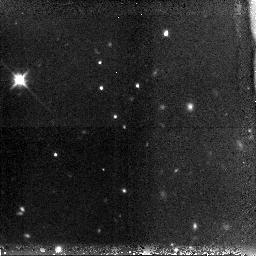
Target: GRB-060116. Instrument: NICMOS/NIC3. Filter: F160W. Exposure: 38 min. Observation ID: n9ln01010

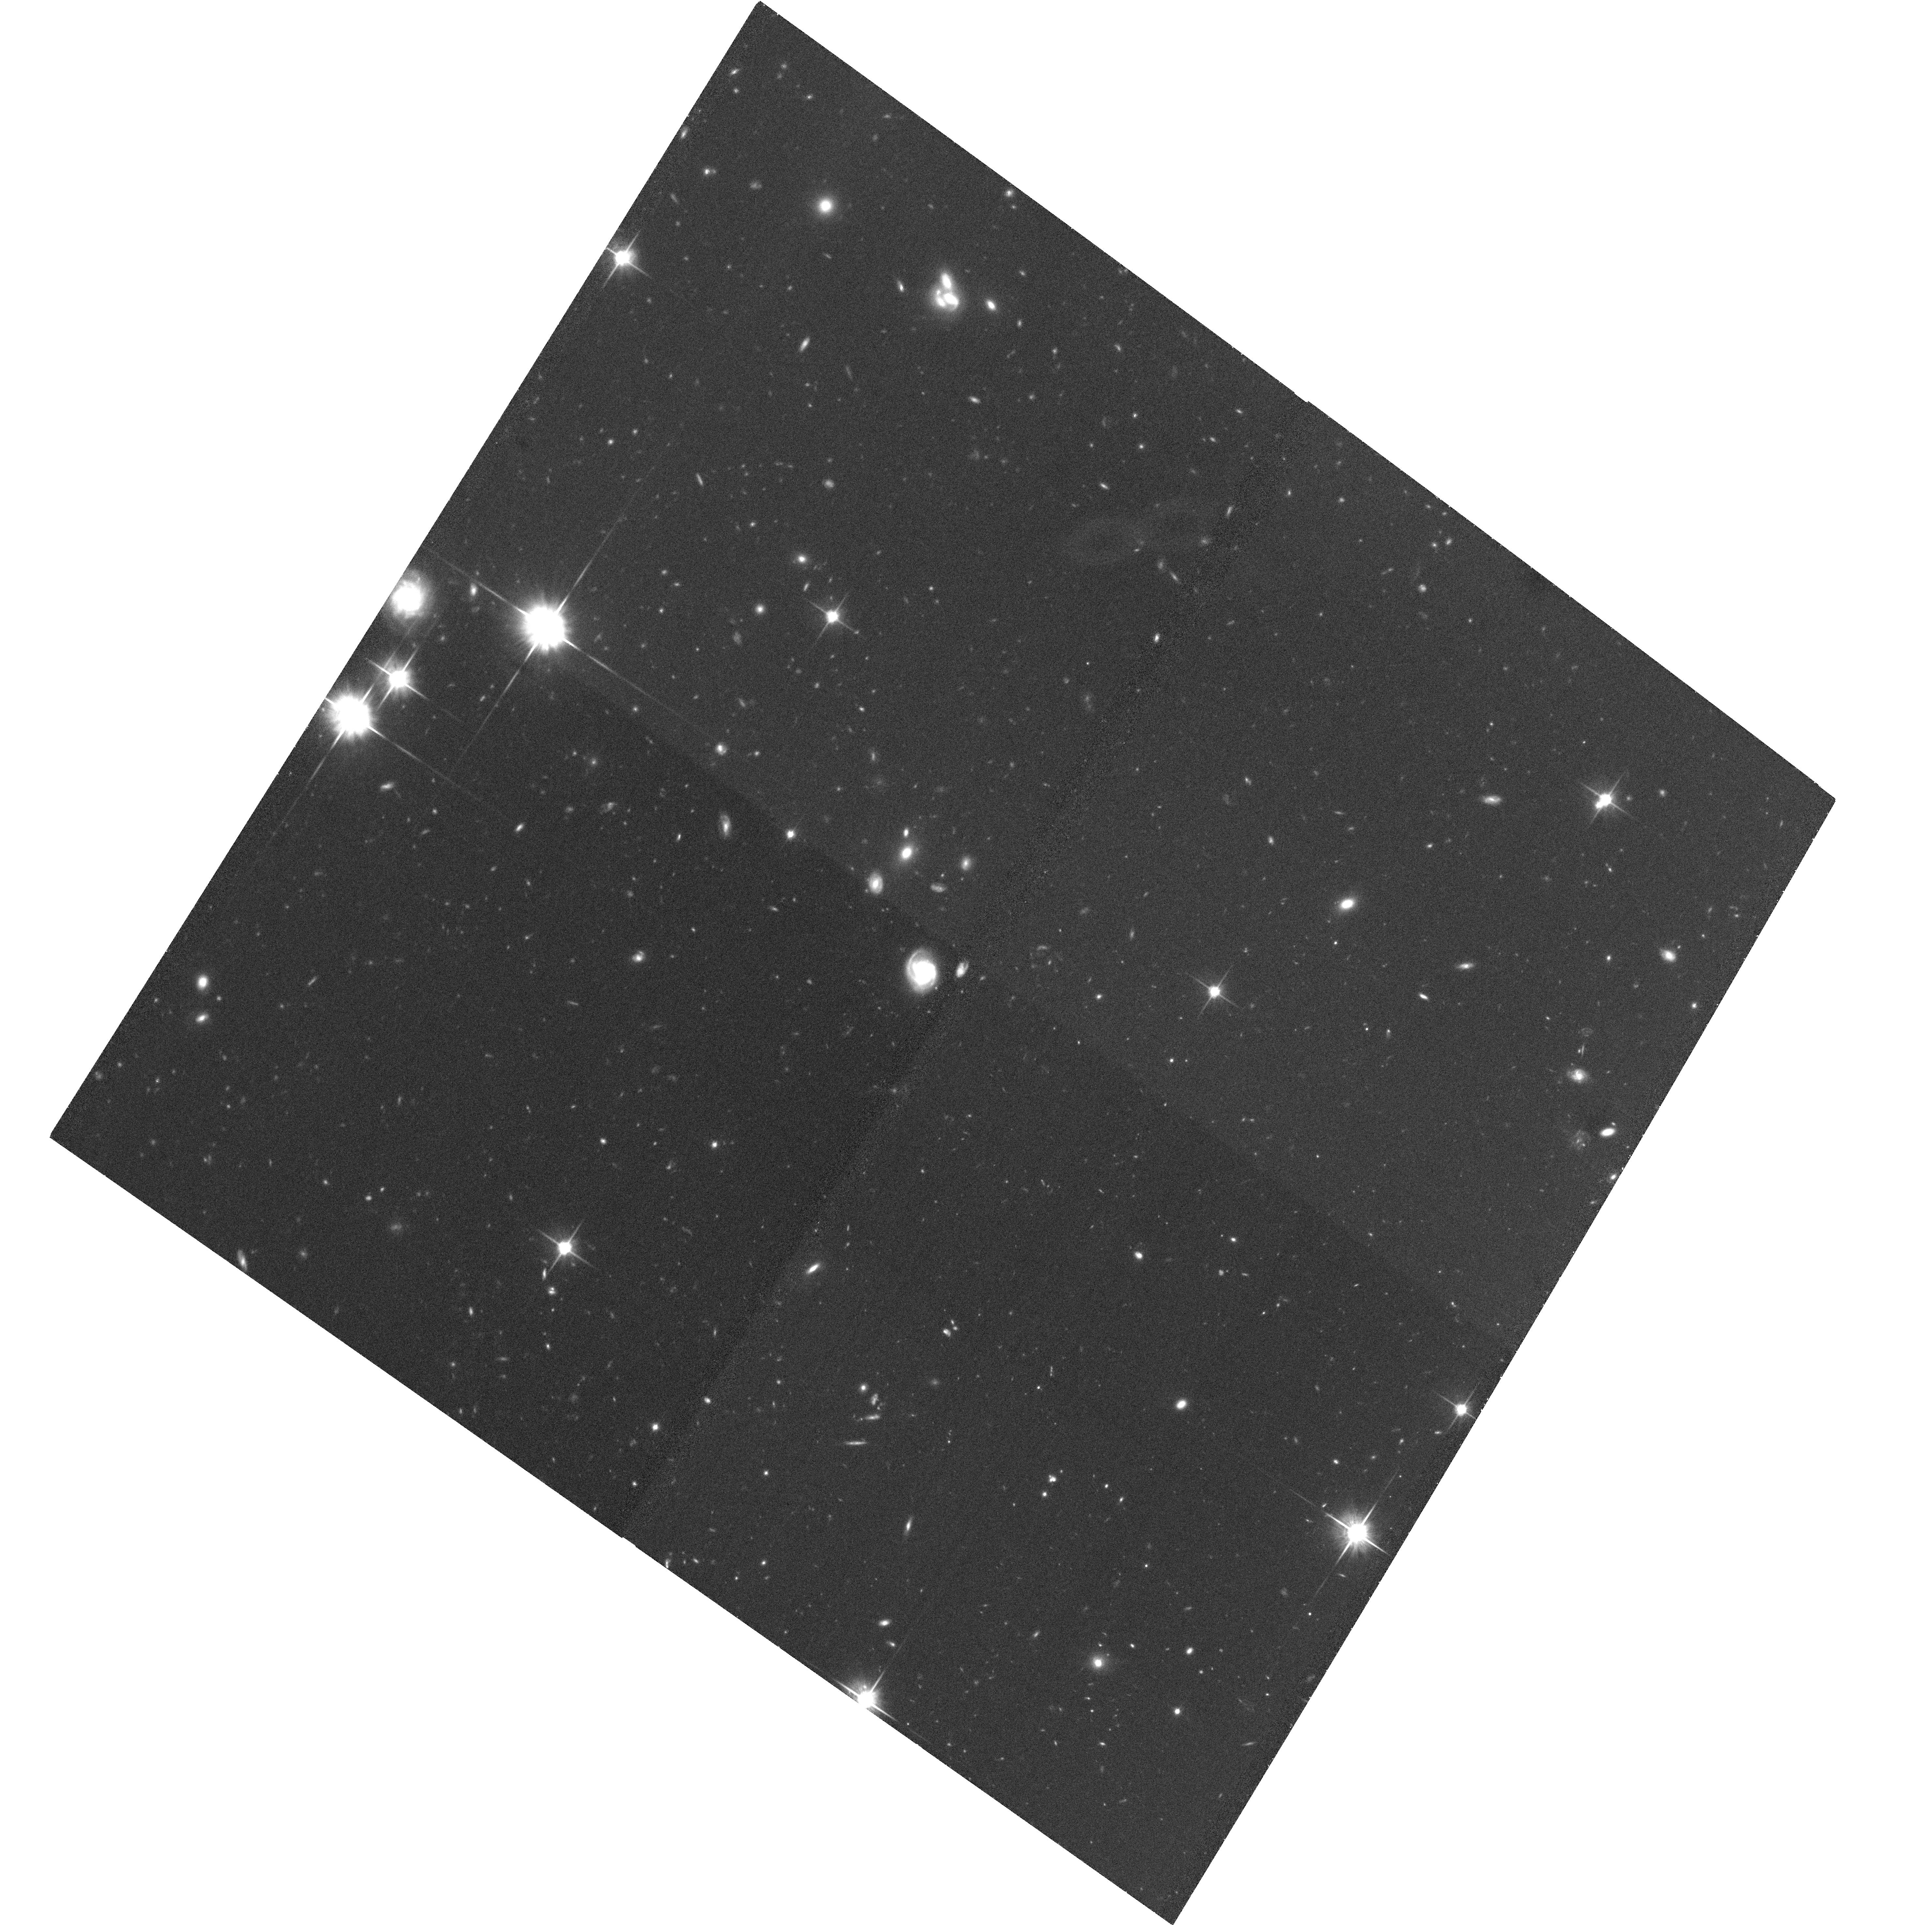
Target: GRB060121-OPT. Instrument: ACS/WFC. Filter: F814W. Exposure: 1.2 h. Observation ID: hst_10633_63_acs_wfc_f814w_j9ln63

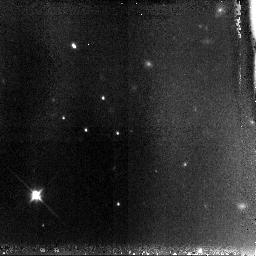
Target: GRB-060116. Instrument: NICMOS/NIC3. Filter: F110W. Exposure: 1.4 h. Observation ID: n9ln51010

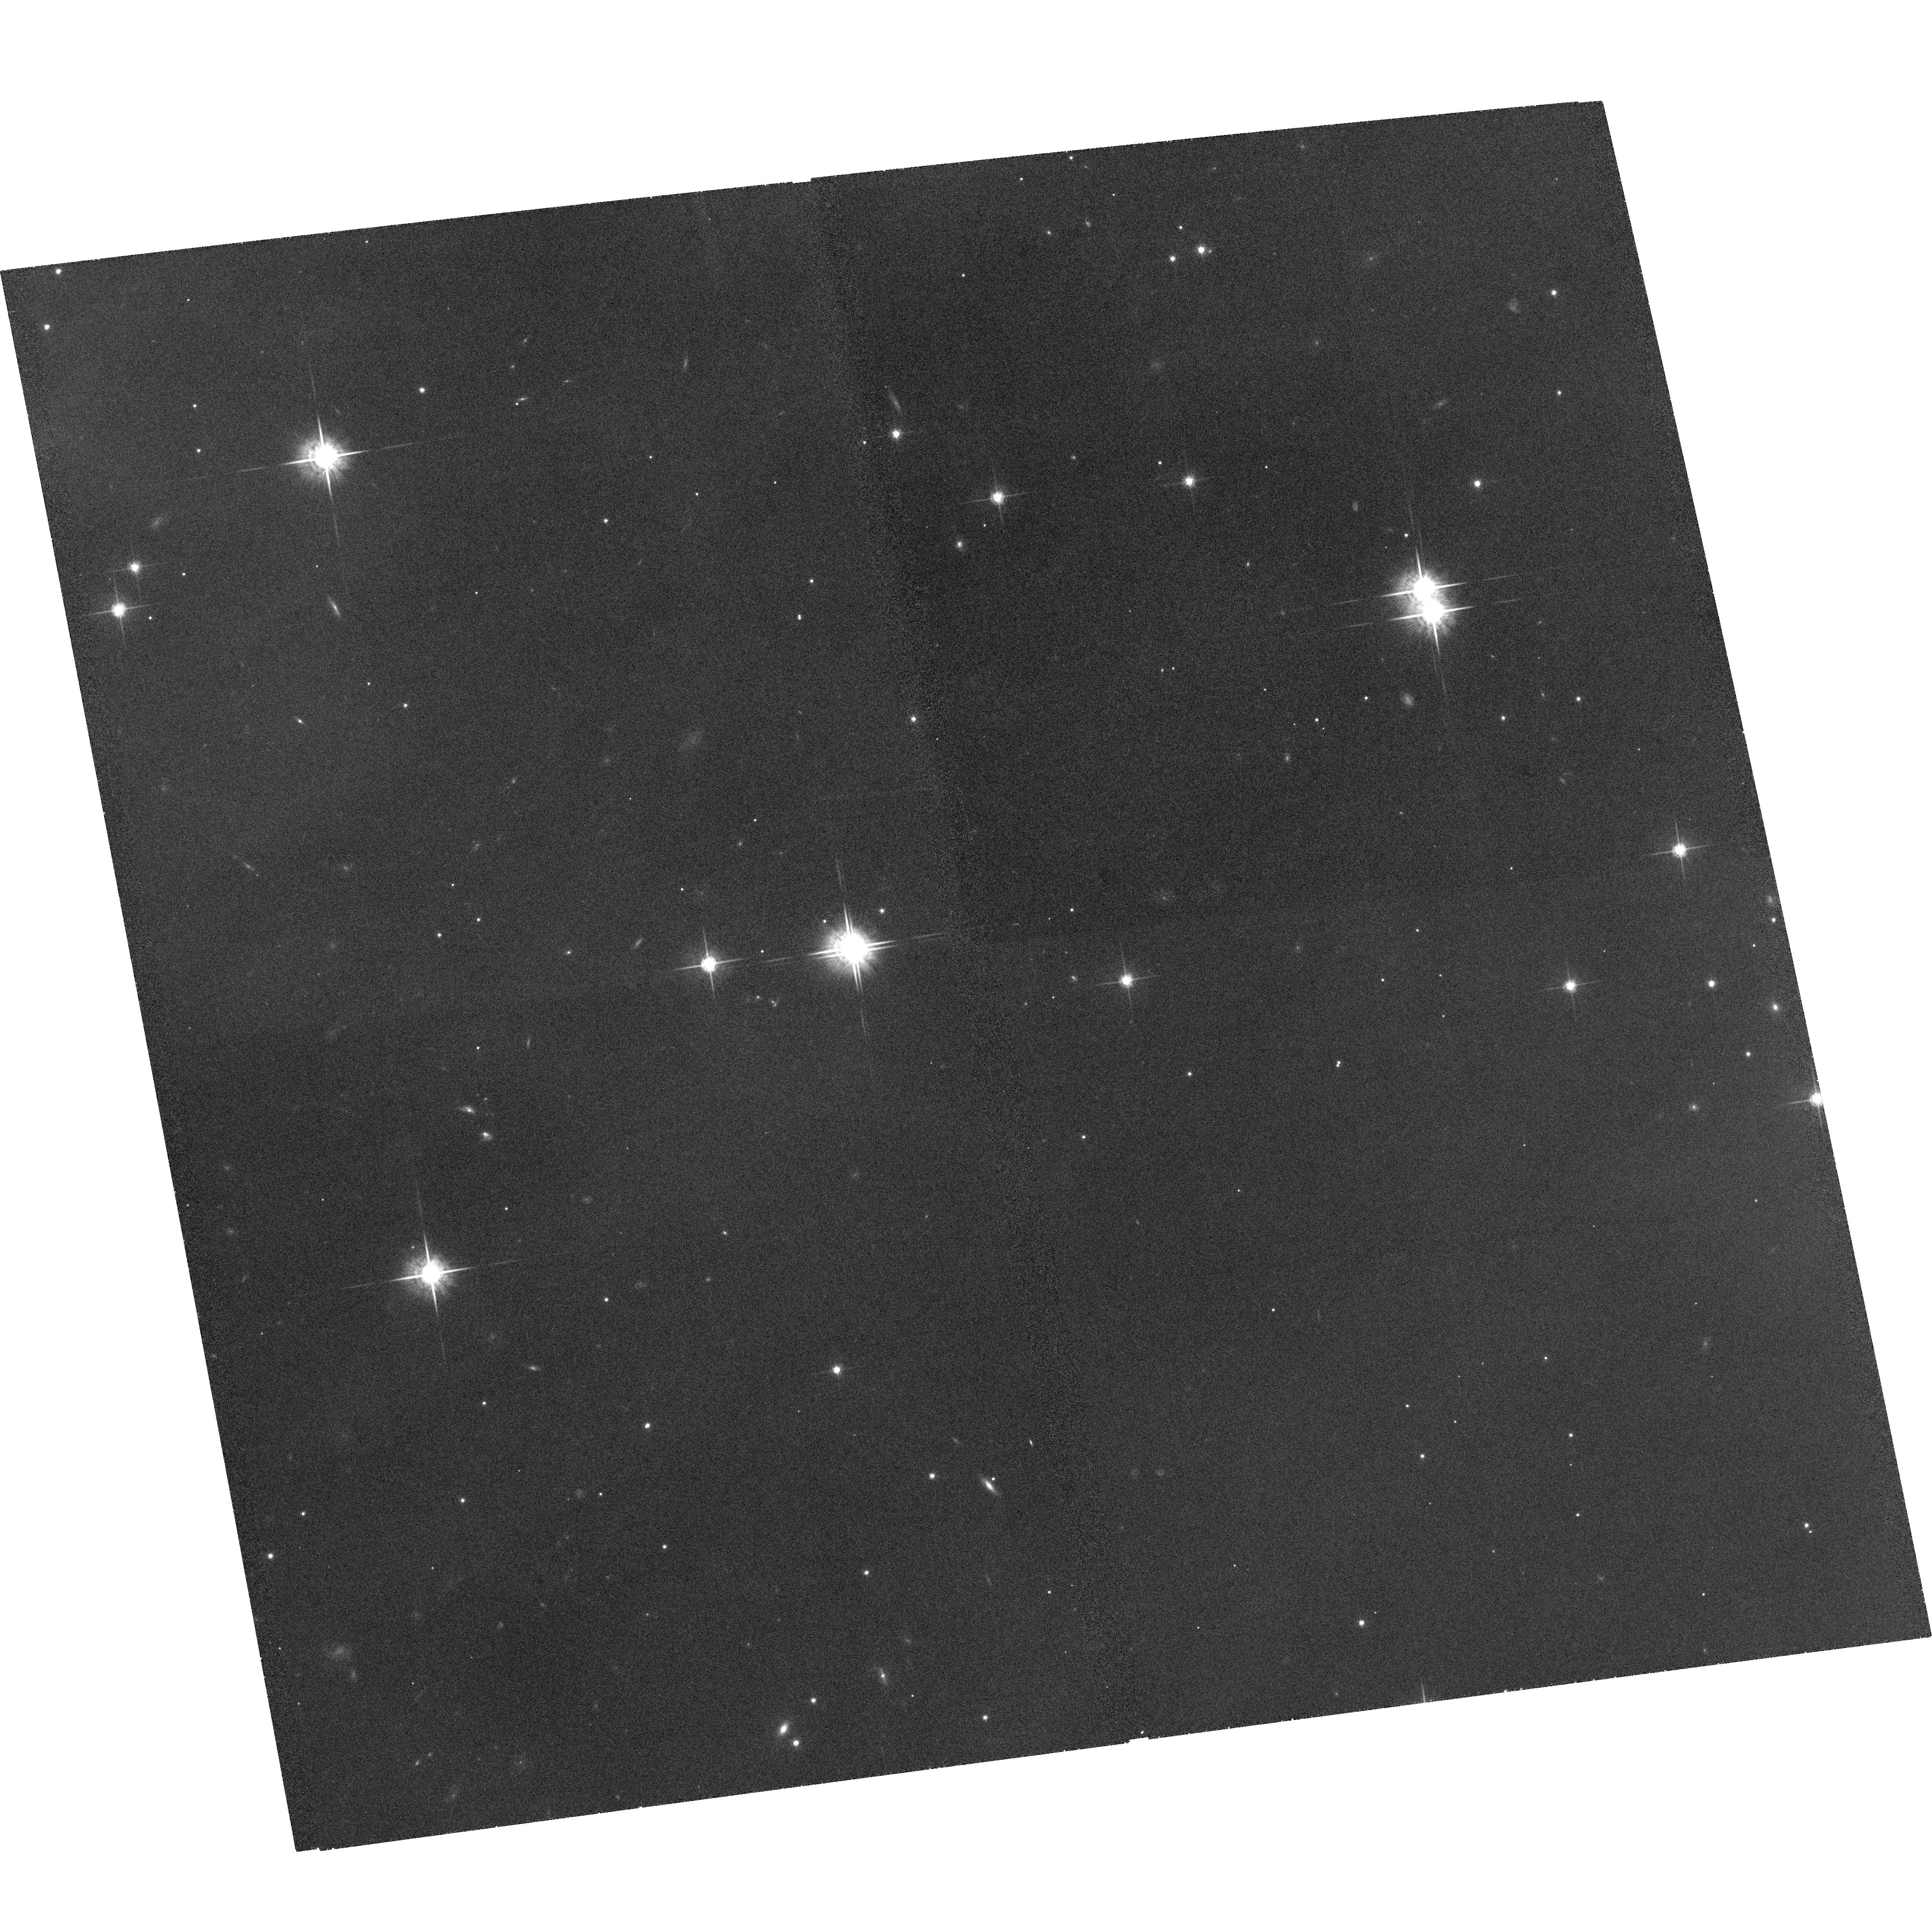
Target: GRB-060116. Instrument: ACS/WFC. Filter: F775W. Exposure: 1.2 h. Observation ID: hst_10633_54_acs_wfc_f775w_j9ln54

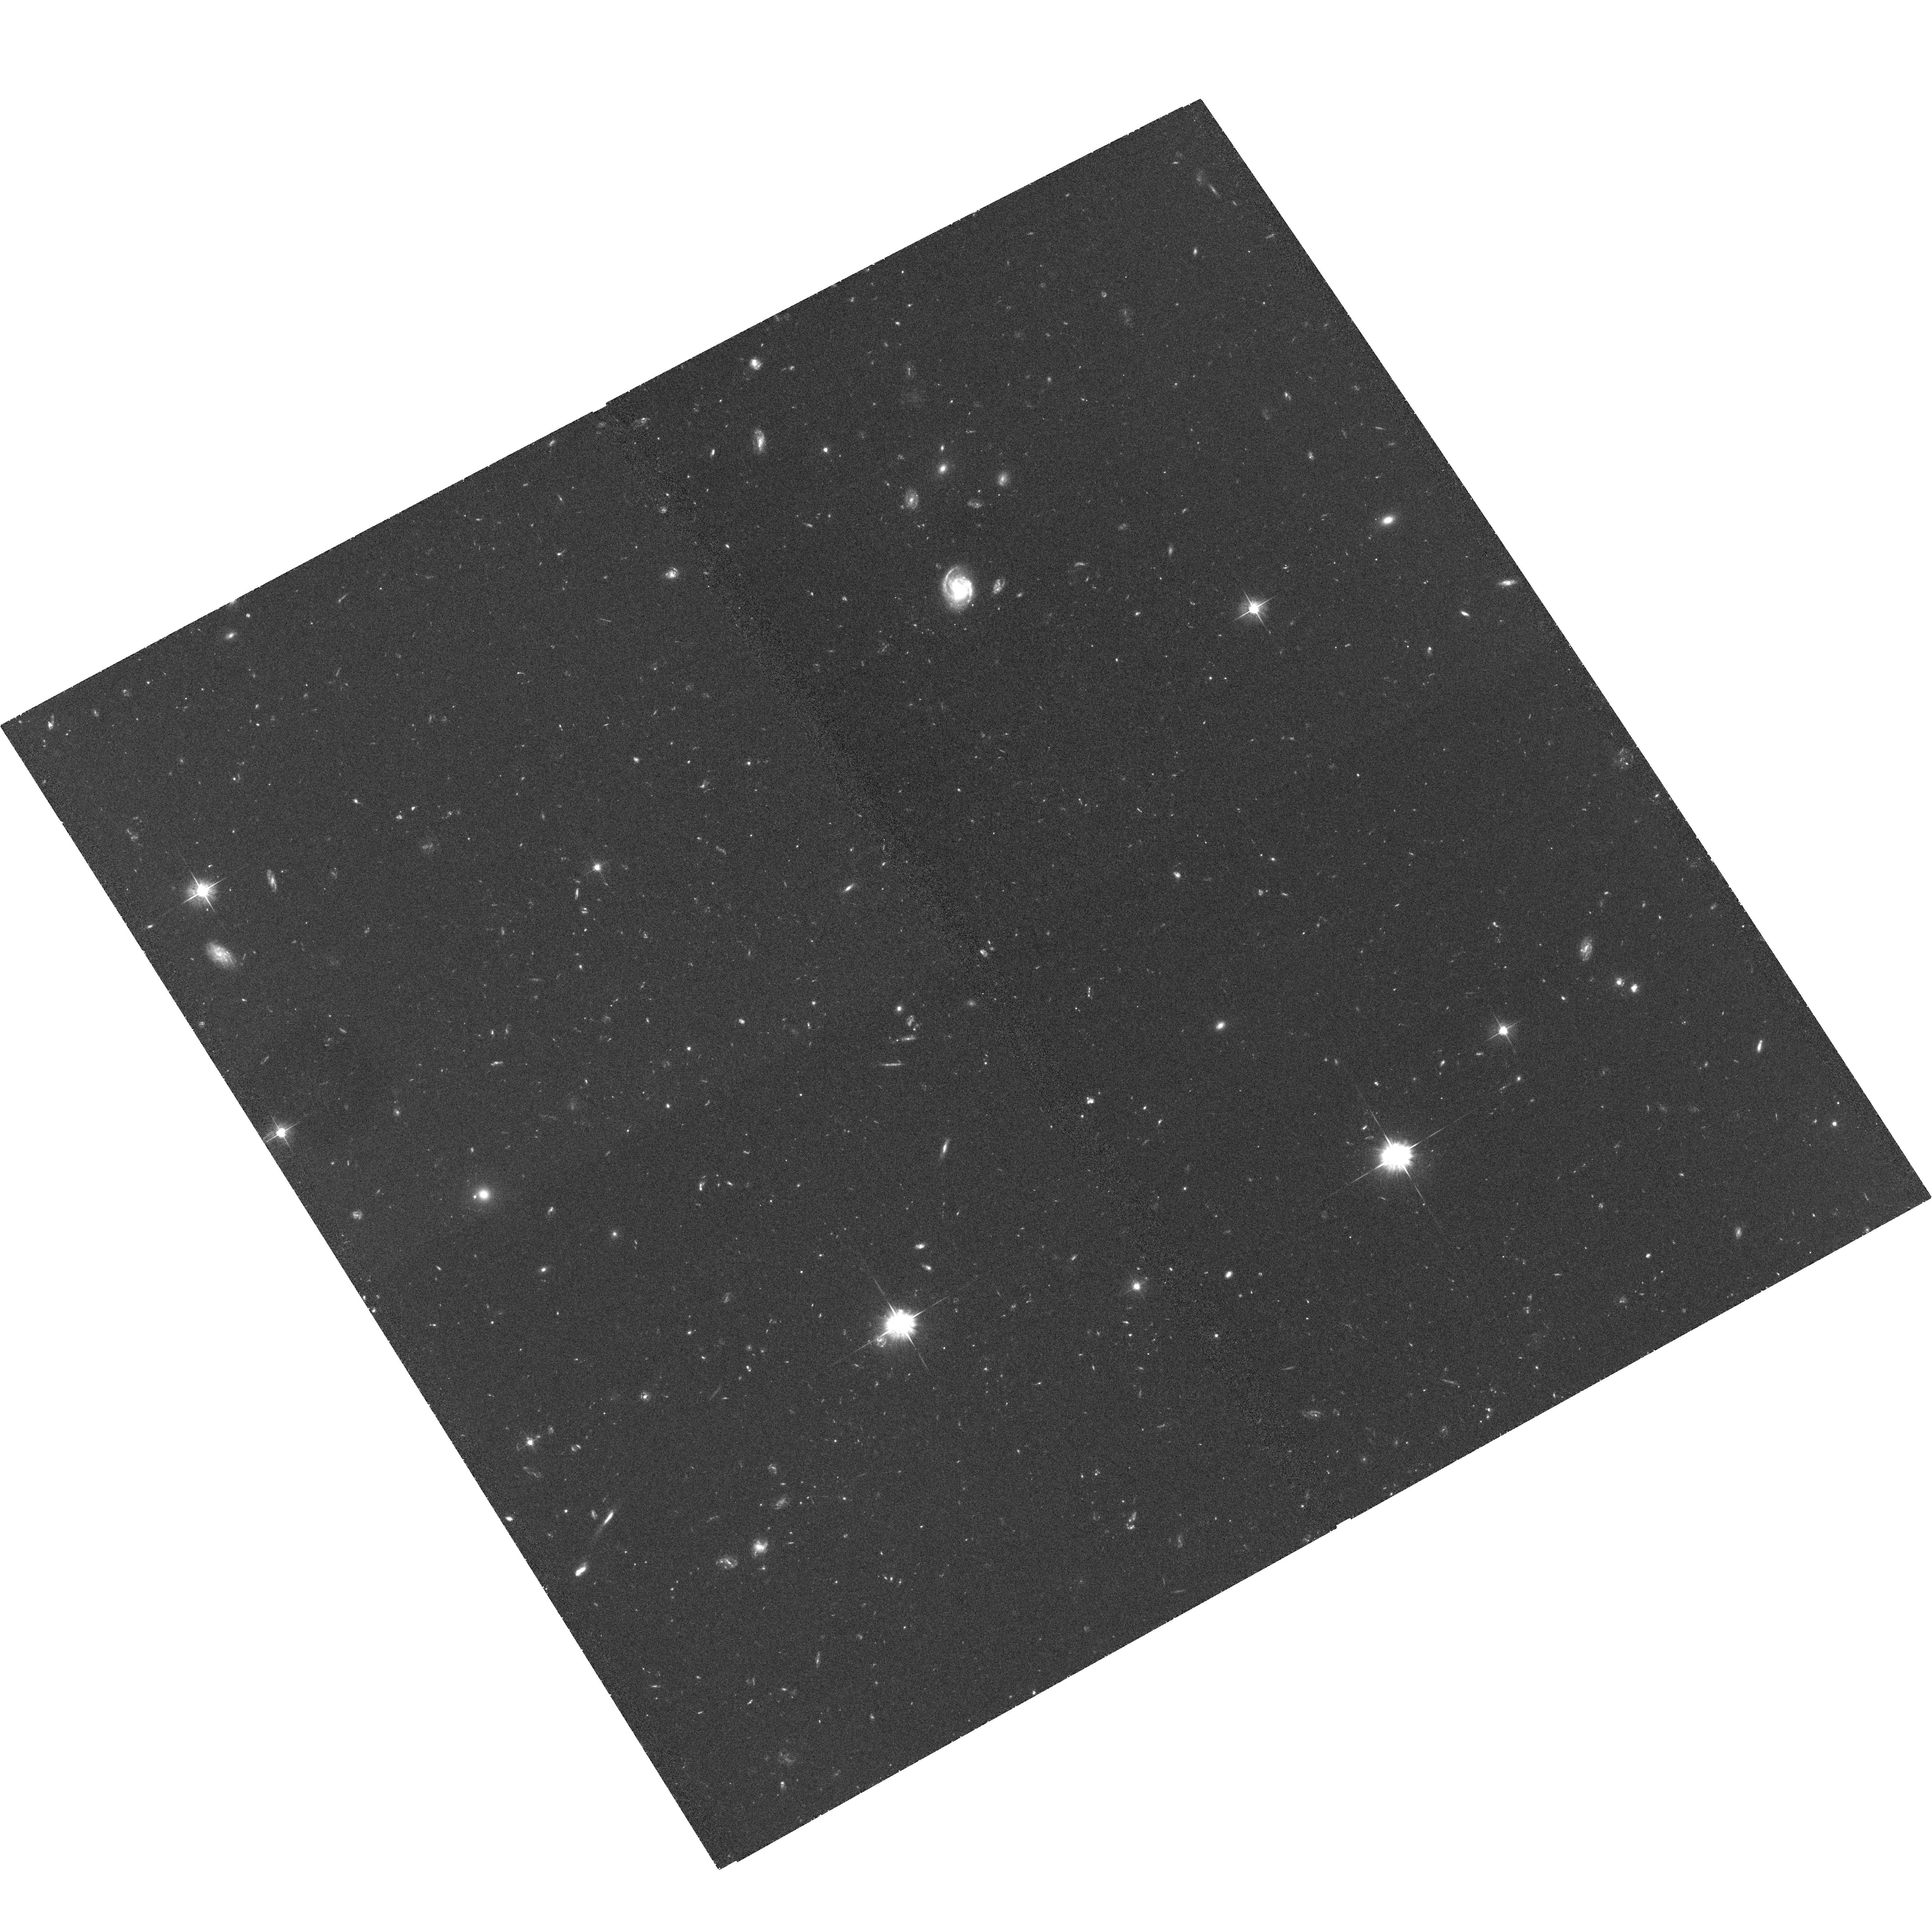
Target: GRB060121-OPT. Instrument: ACS/WFC. Filter: F555W. Exposure: 2.7 h. Observation ID: hst_10633_62_acs_wfc_f555w_j9ln62

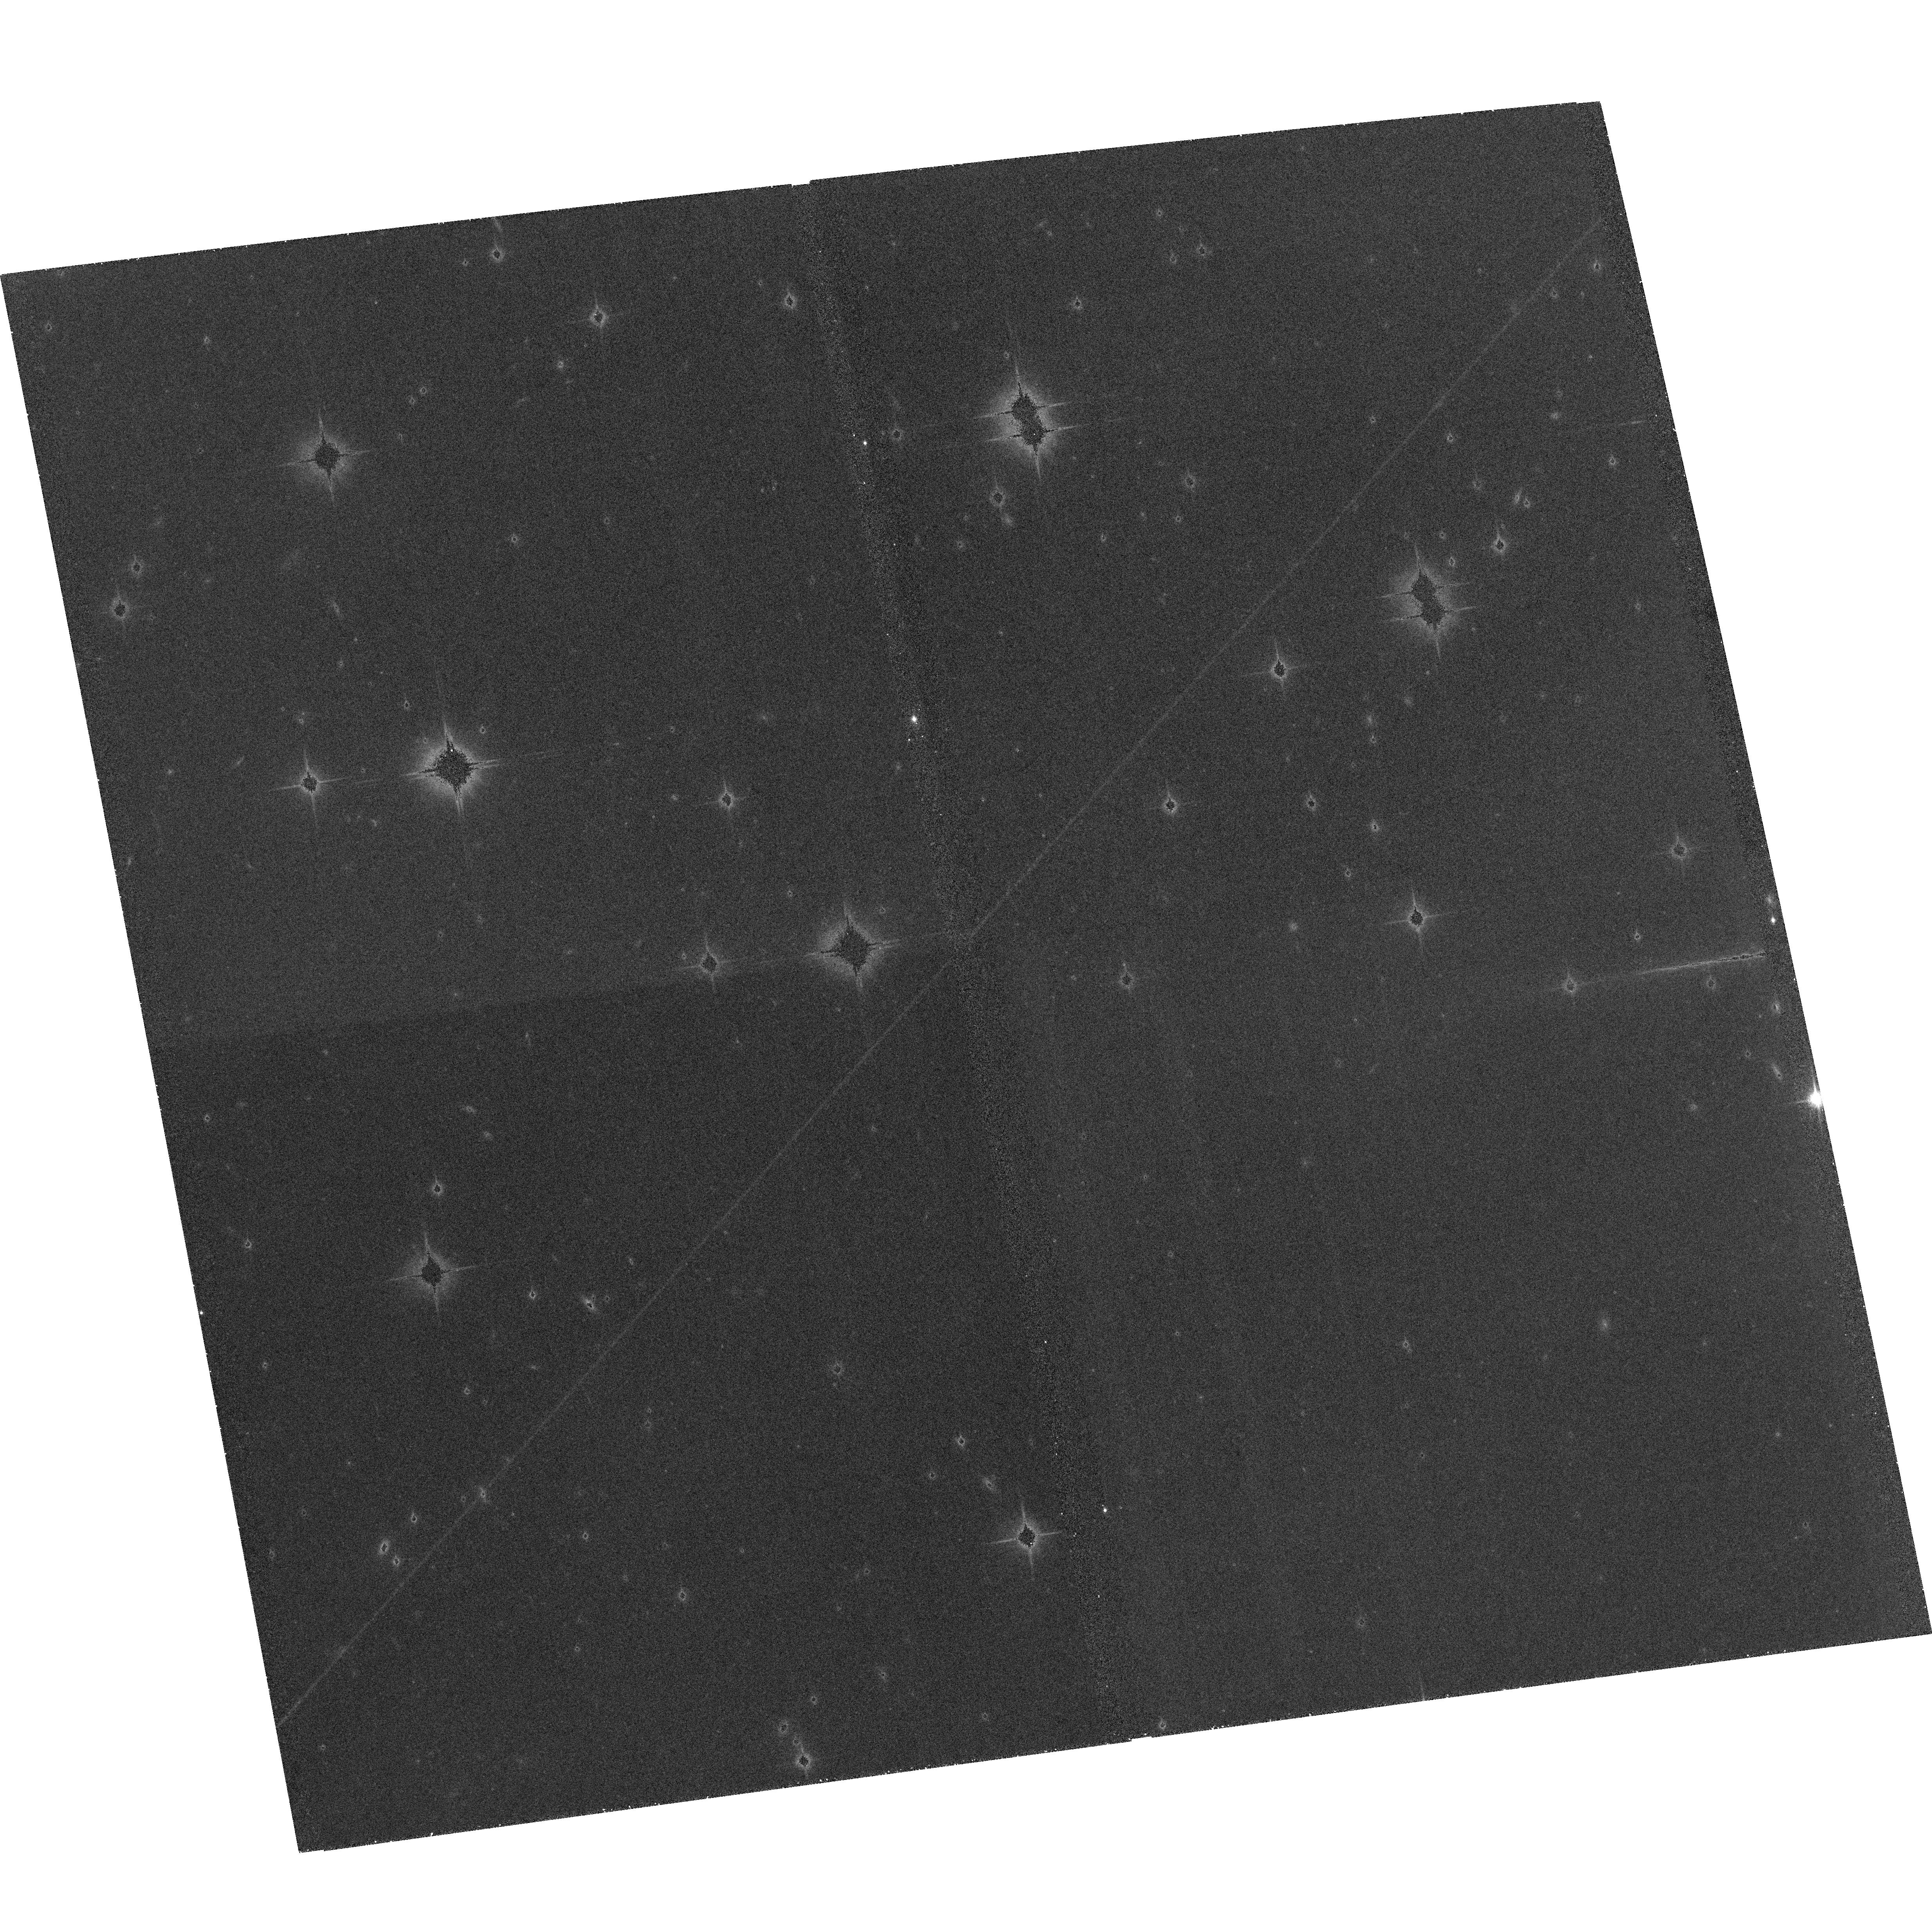
Target: GRB-060116. Instrument: ACS/WFC. Filter: F850LP. Exposure: 46 min. Observation ID: hst_10633_53_acs_wfc_f850lp_j9ln53

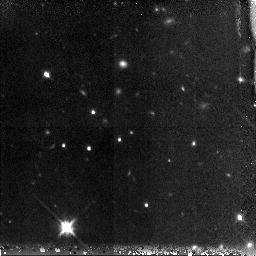
Target: GRB-060116. Instrument: NICMOS/NIC3. Filter: F160W. Exposure: 1.4 h. Observation ID: n9ln52010

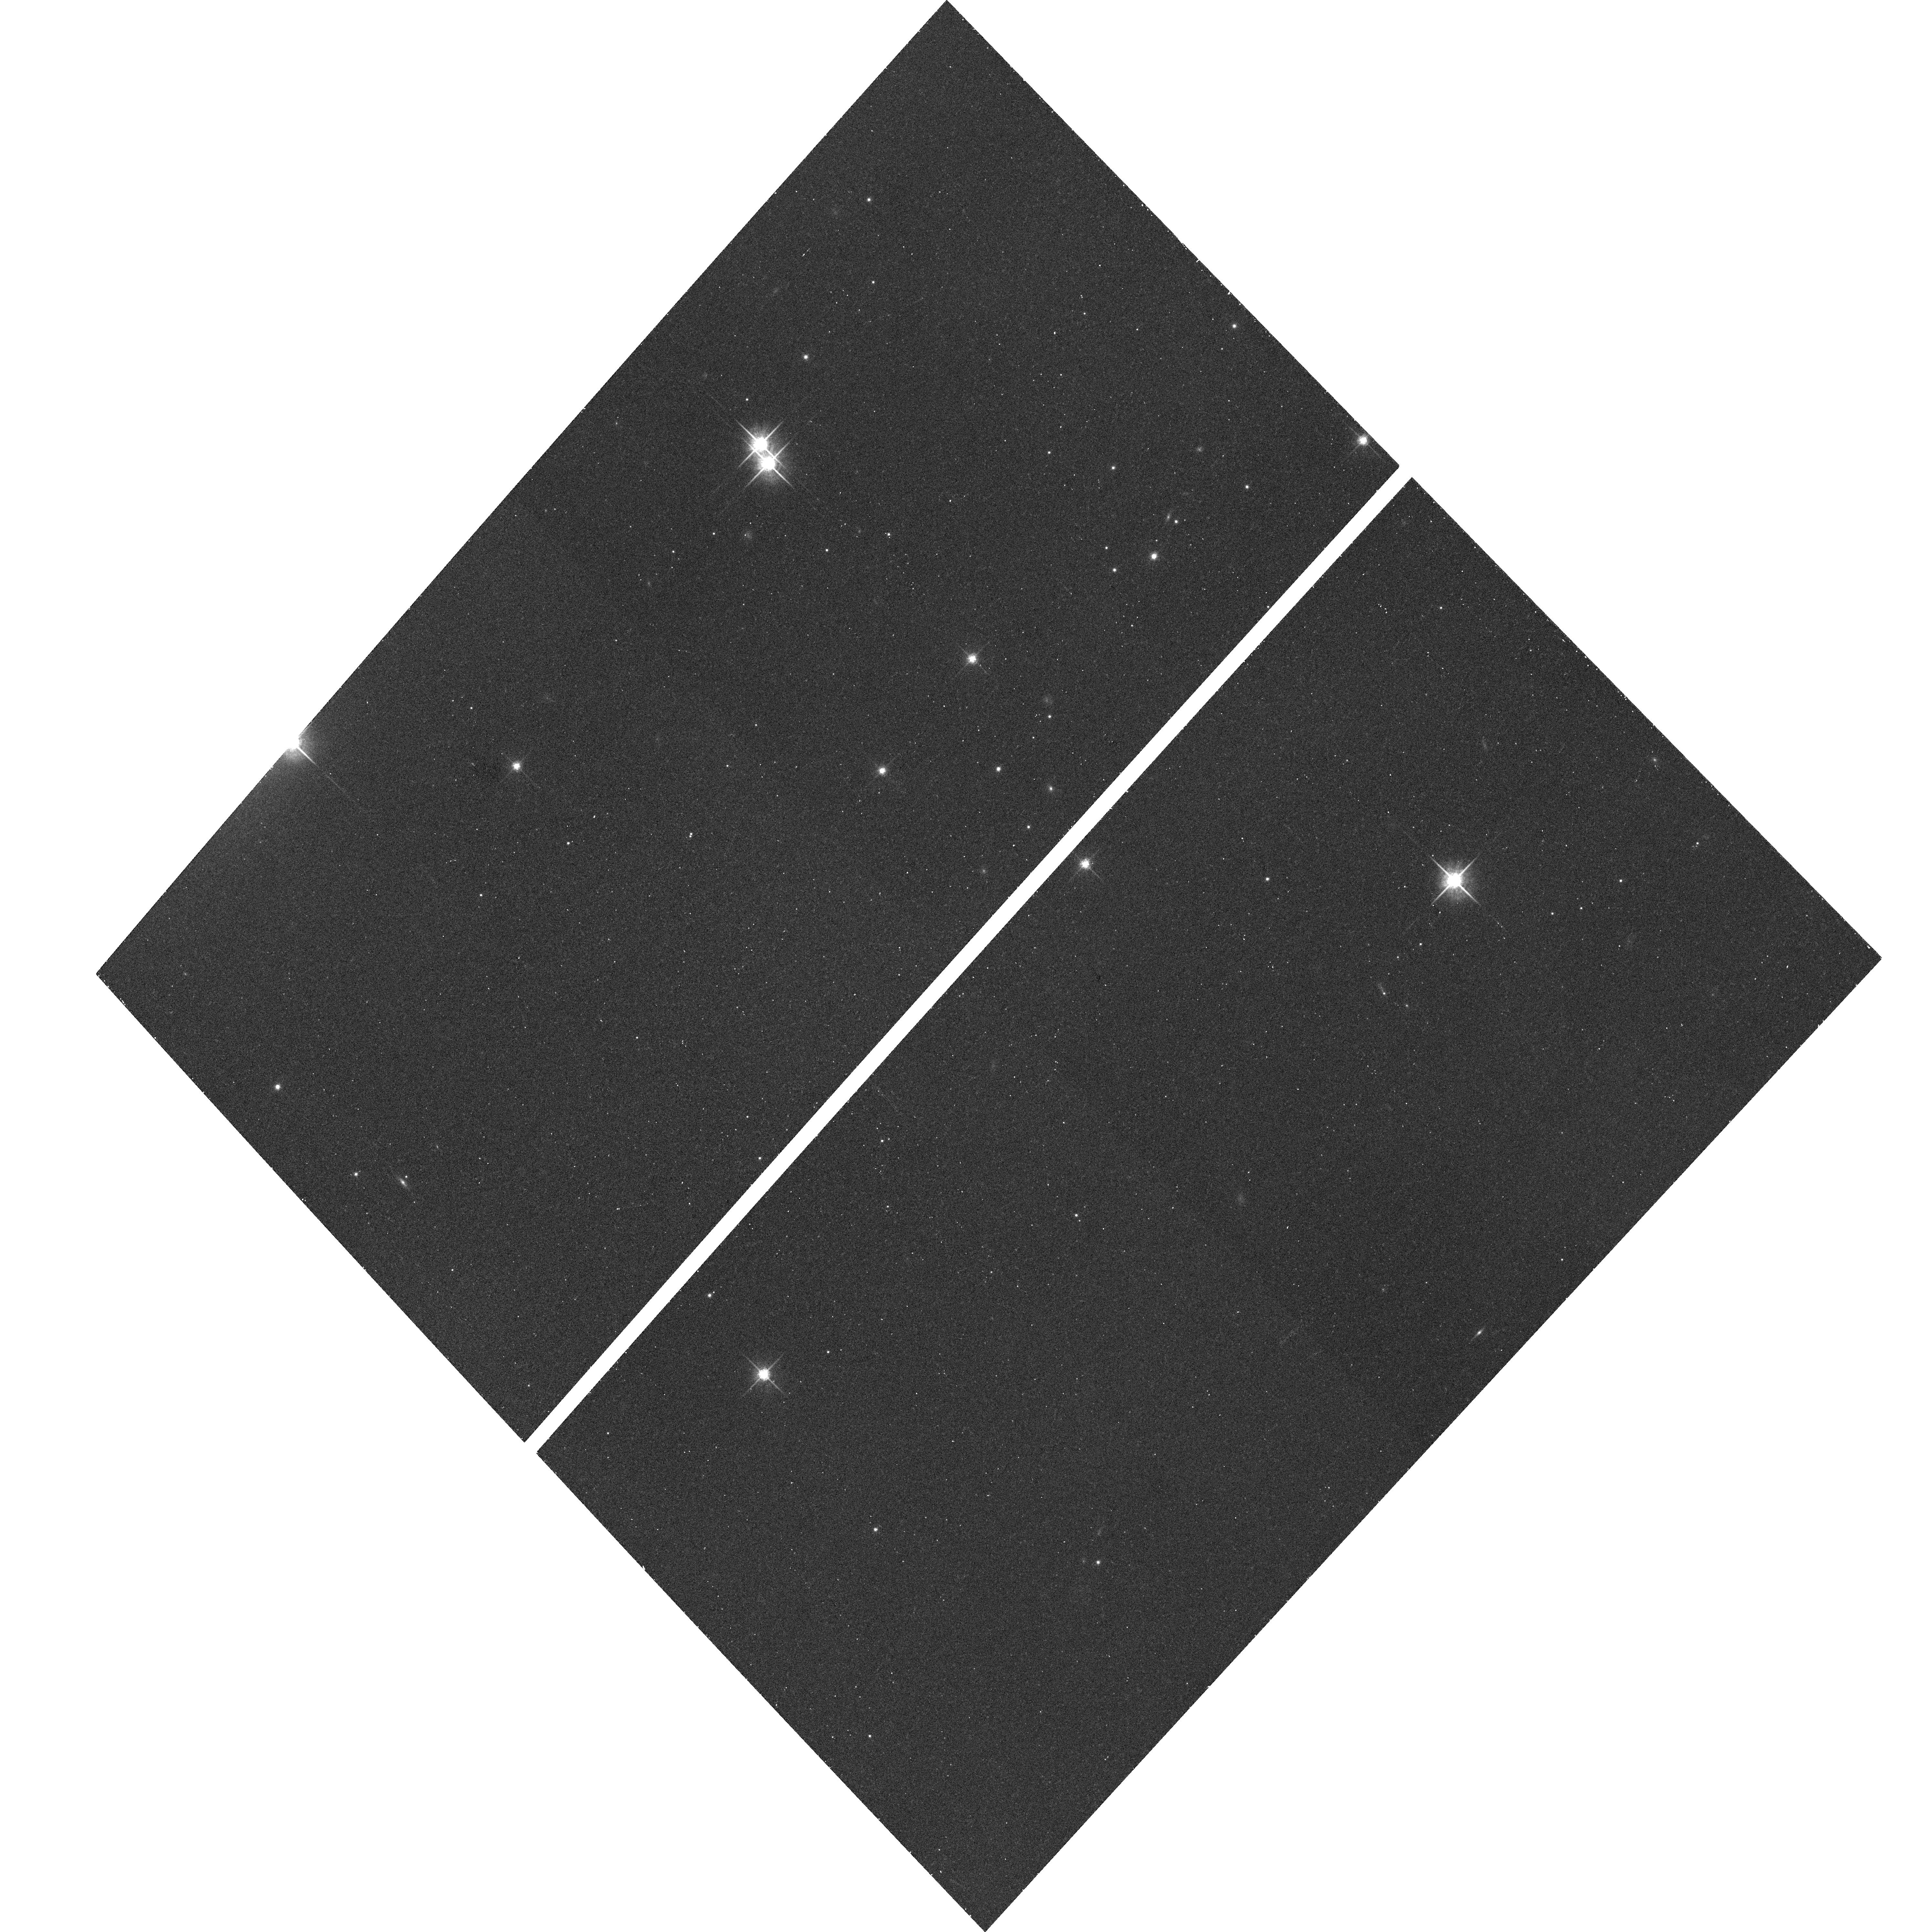
Target: GRB-060116. Instrument: ACS/WFC. Filter: F775W. Exposure: 15 min. Observation ID: hst_10633_31_acs_wfc_f775w_j9ln31

GRB afterglows and host galaxies at very high redshifts (PI: Tanvir, Nial Rahil)

Cosmology is beginning to constrain the nature of the earliest stars and galaxies to form in the universe, but direct observation of galaxies at z>6 remains highly challenging due to their scarcity, intrinsically small size, and high luminosity distance. GRB afterglows, thanks to their extreme luminosities, offer the possibility of circumventing these normal constraints by providing redshifts and spectral information which couldn't be obtained by direct observation of the hosts themselves. In addition, the association of GRBs with massive stars means that they are a tracer of star formation, and that their hosts are likely responsible for a large proportion of the ionizing radiation during that era. Our collaboration is mounting a campaign to rapidly identify and study candidate very high redshift bursts, bringing to bear a network of 2, 4 and 8m telescopes with nIR instrumentation. The capabilities of Swift to detect faint, distant GRBs, and to report accurate positions for many bursts in near real-time makes our program now feasible. HST is crucial to this endeavour, allowing us (a) to monitor the late time afterglows and hence compare them to lower-z bursts and test the use of GRBs as standard candles; and (b) characterise the basic properties, luminosities, and in some cases morphologies, of the hosts, which is essential to understanding these primordial galaxies and their relationship to other populations.